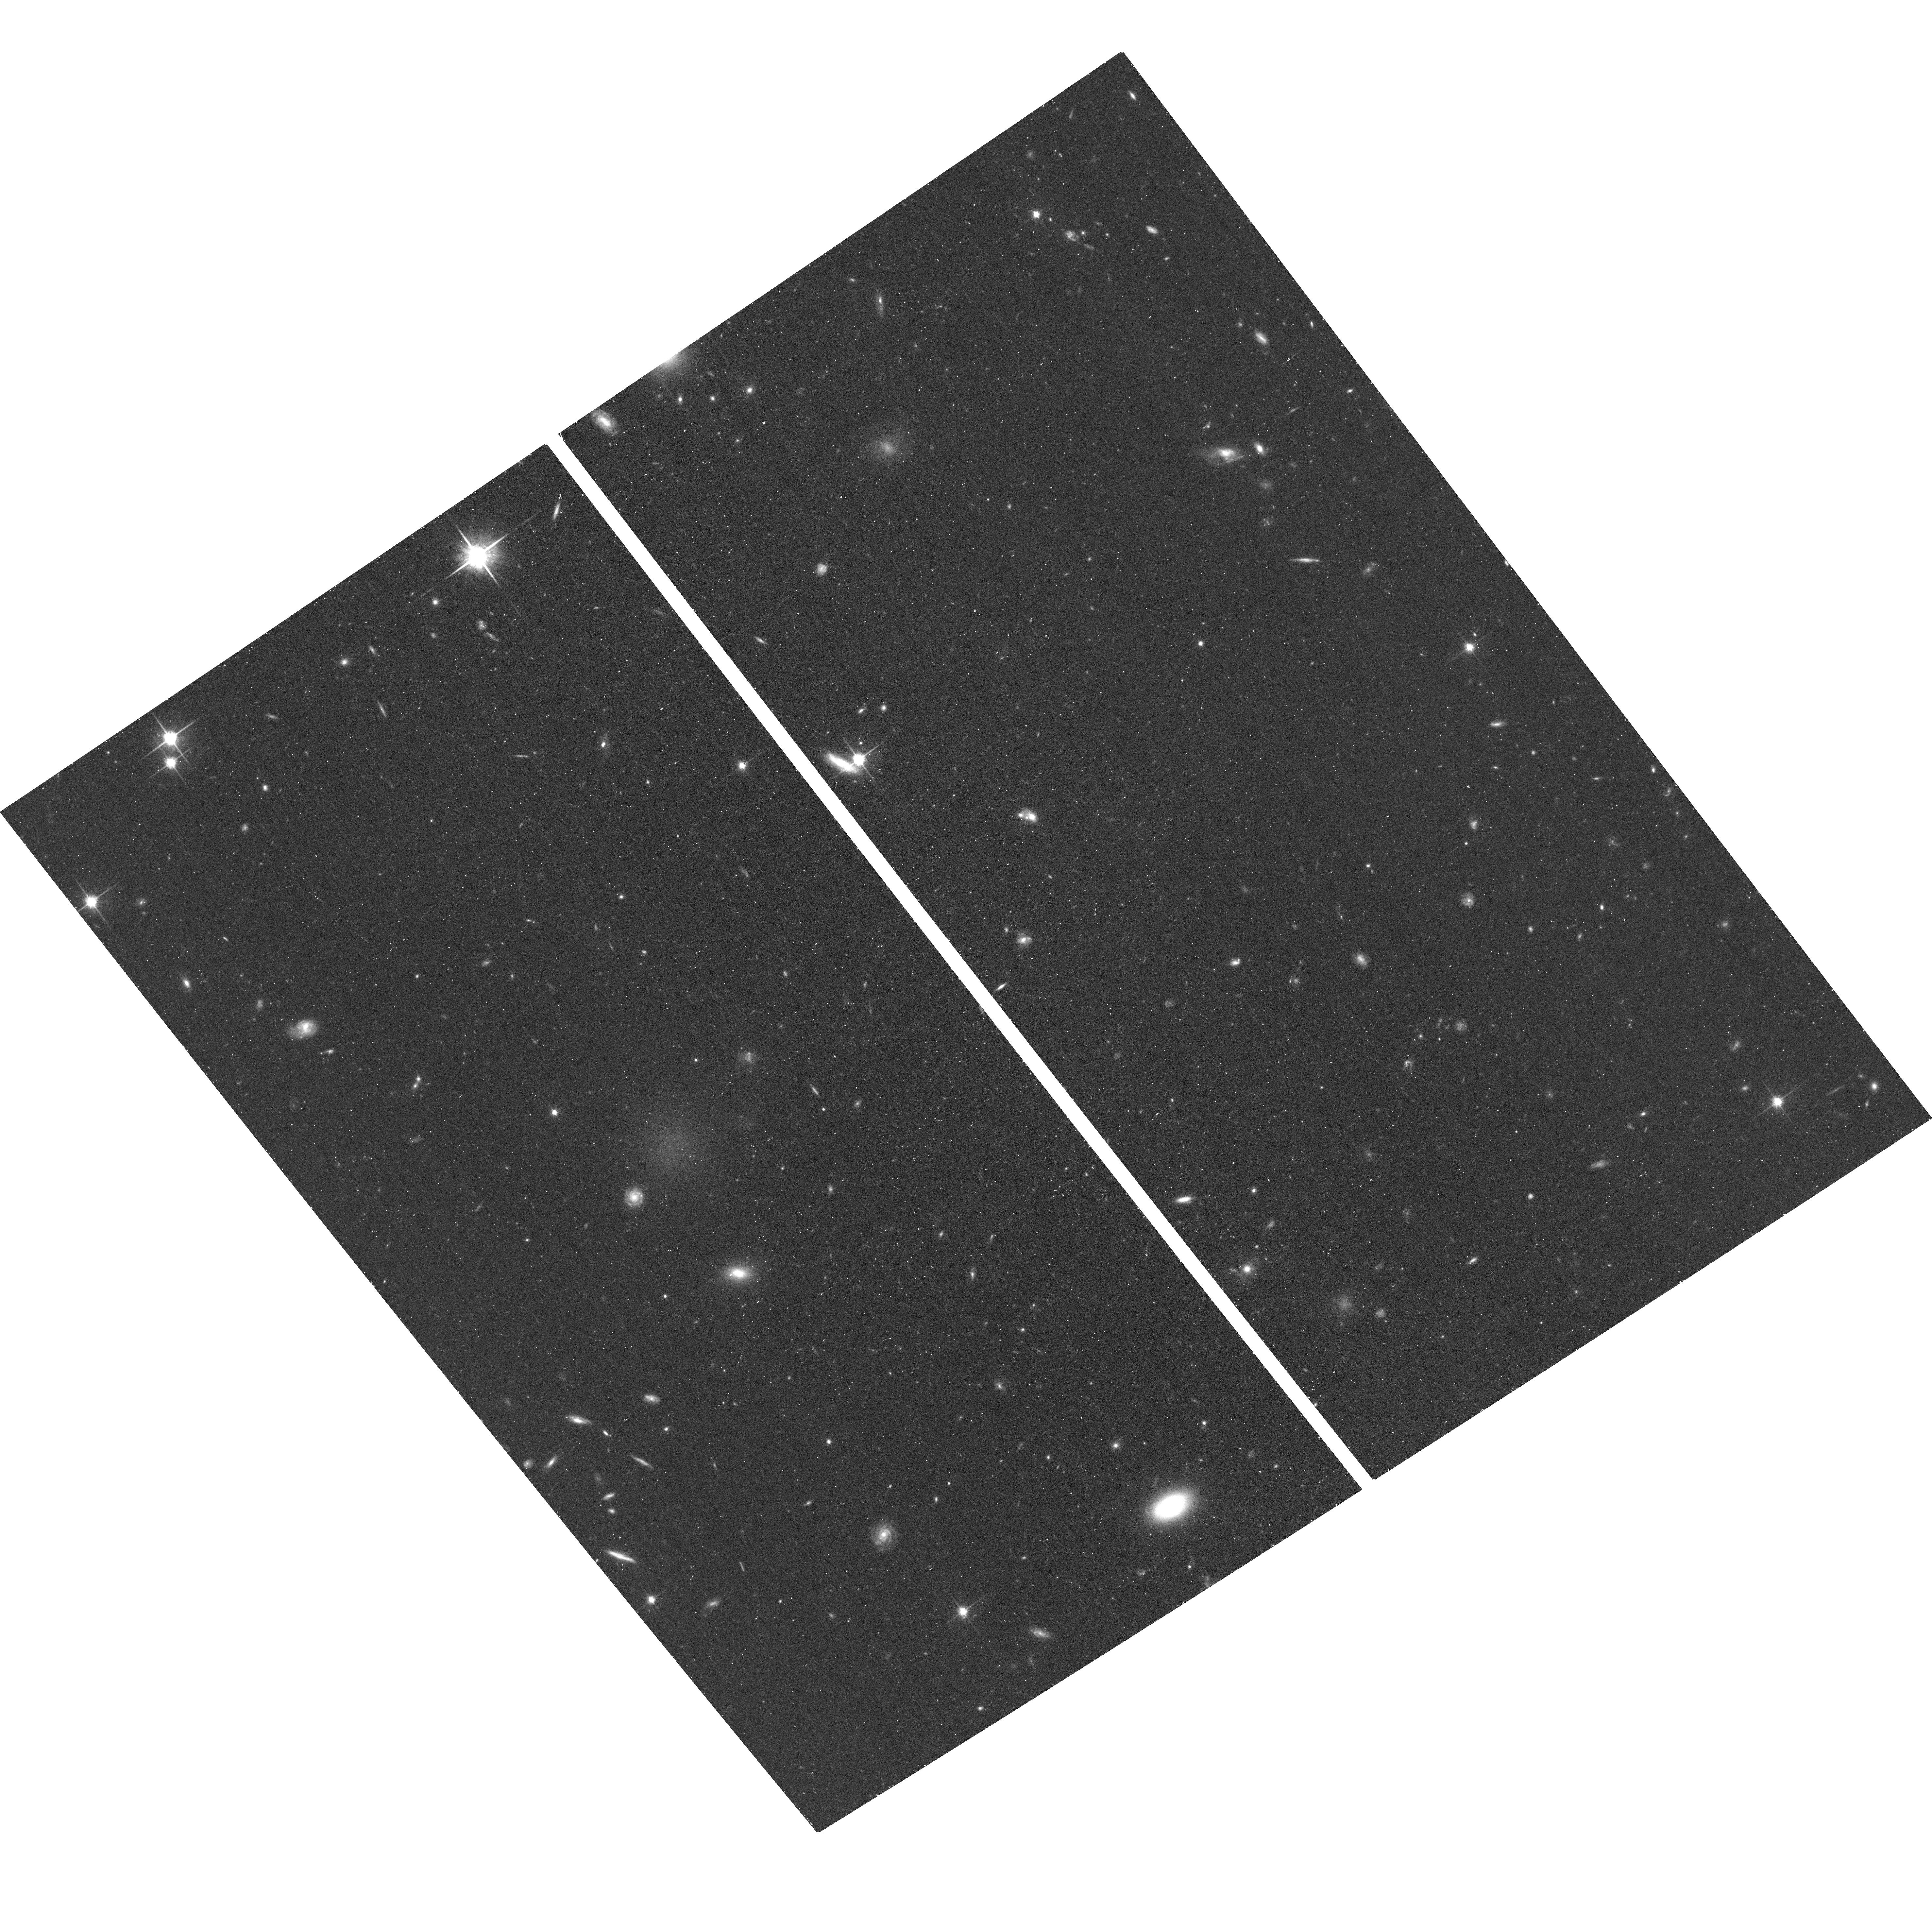
Target: M101-DW7
Instrument: ACS/WFC
Filter: F814W
Exposure: 19 min
Observation ID: hst_14796_07_acs_wfc_f814w_jd7e07

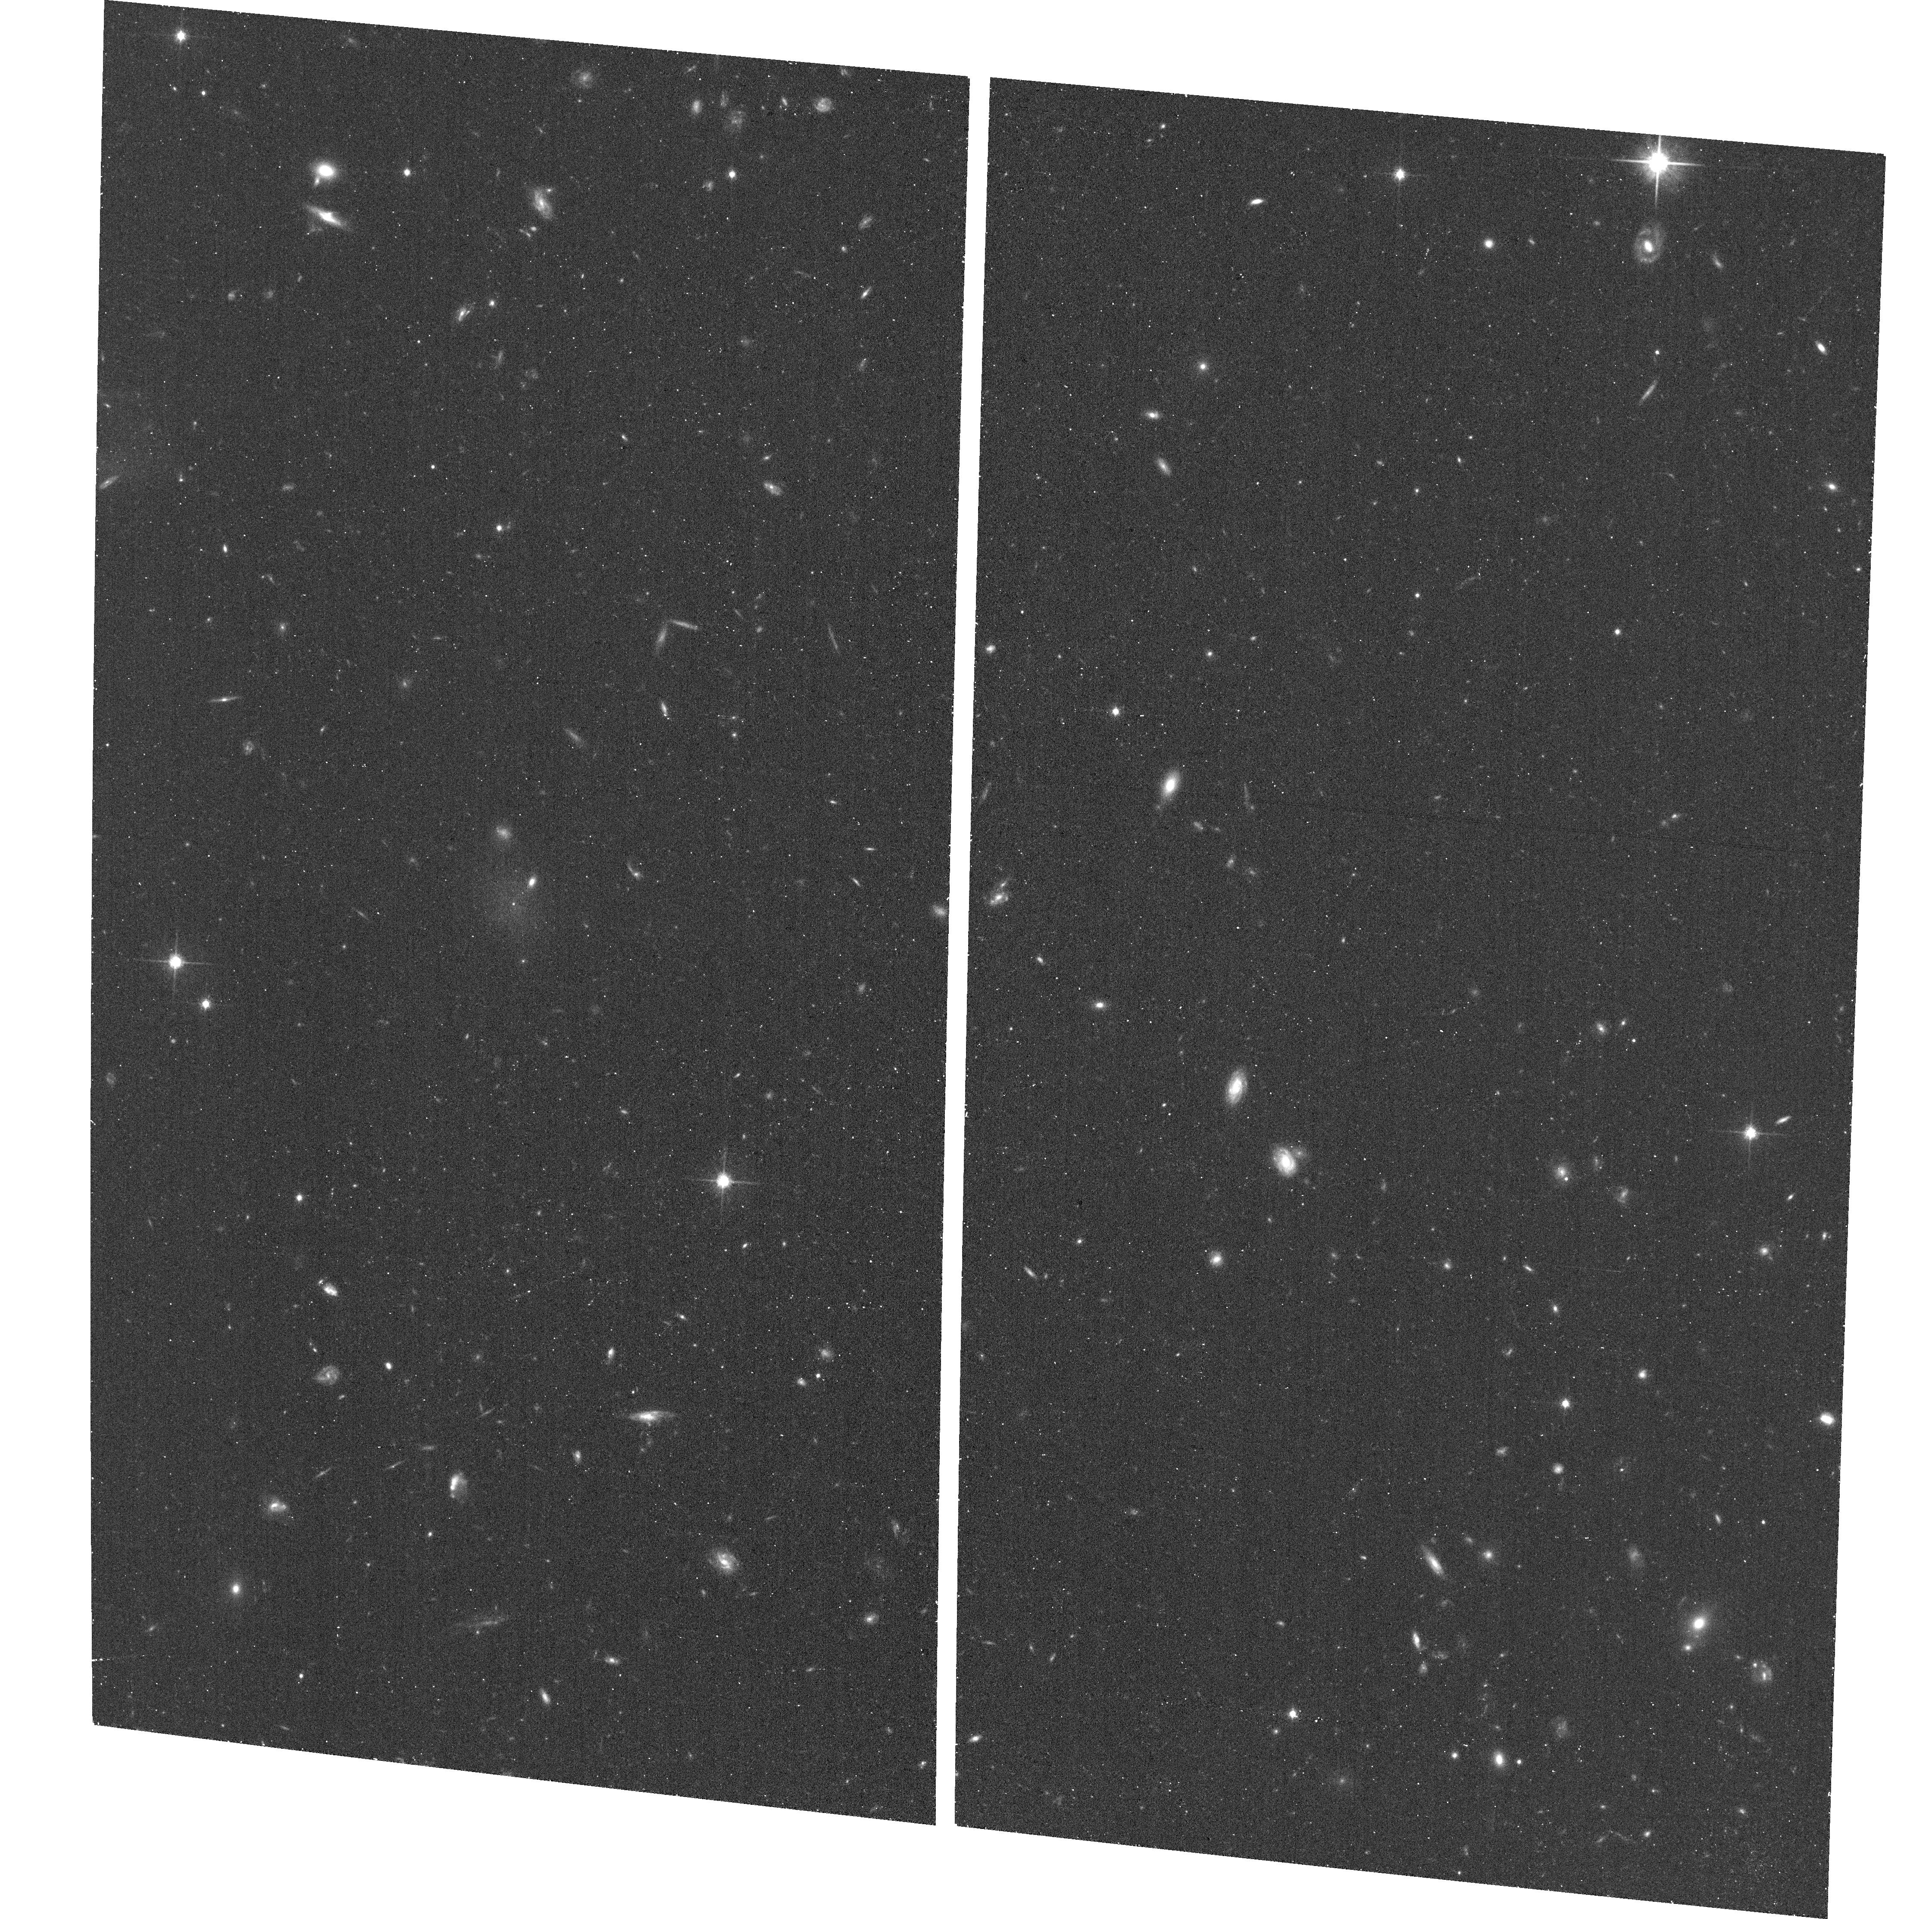
Target: M101-DW16
Instrument: ACS/WFC
Filter: F814W
Exposure: 19 min
Observation ID: hst_14796_16_acs_wfc_f814w_jd7e16

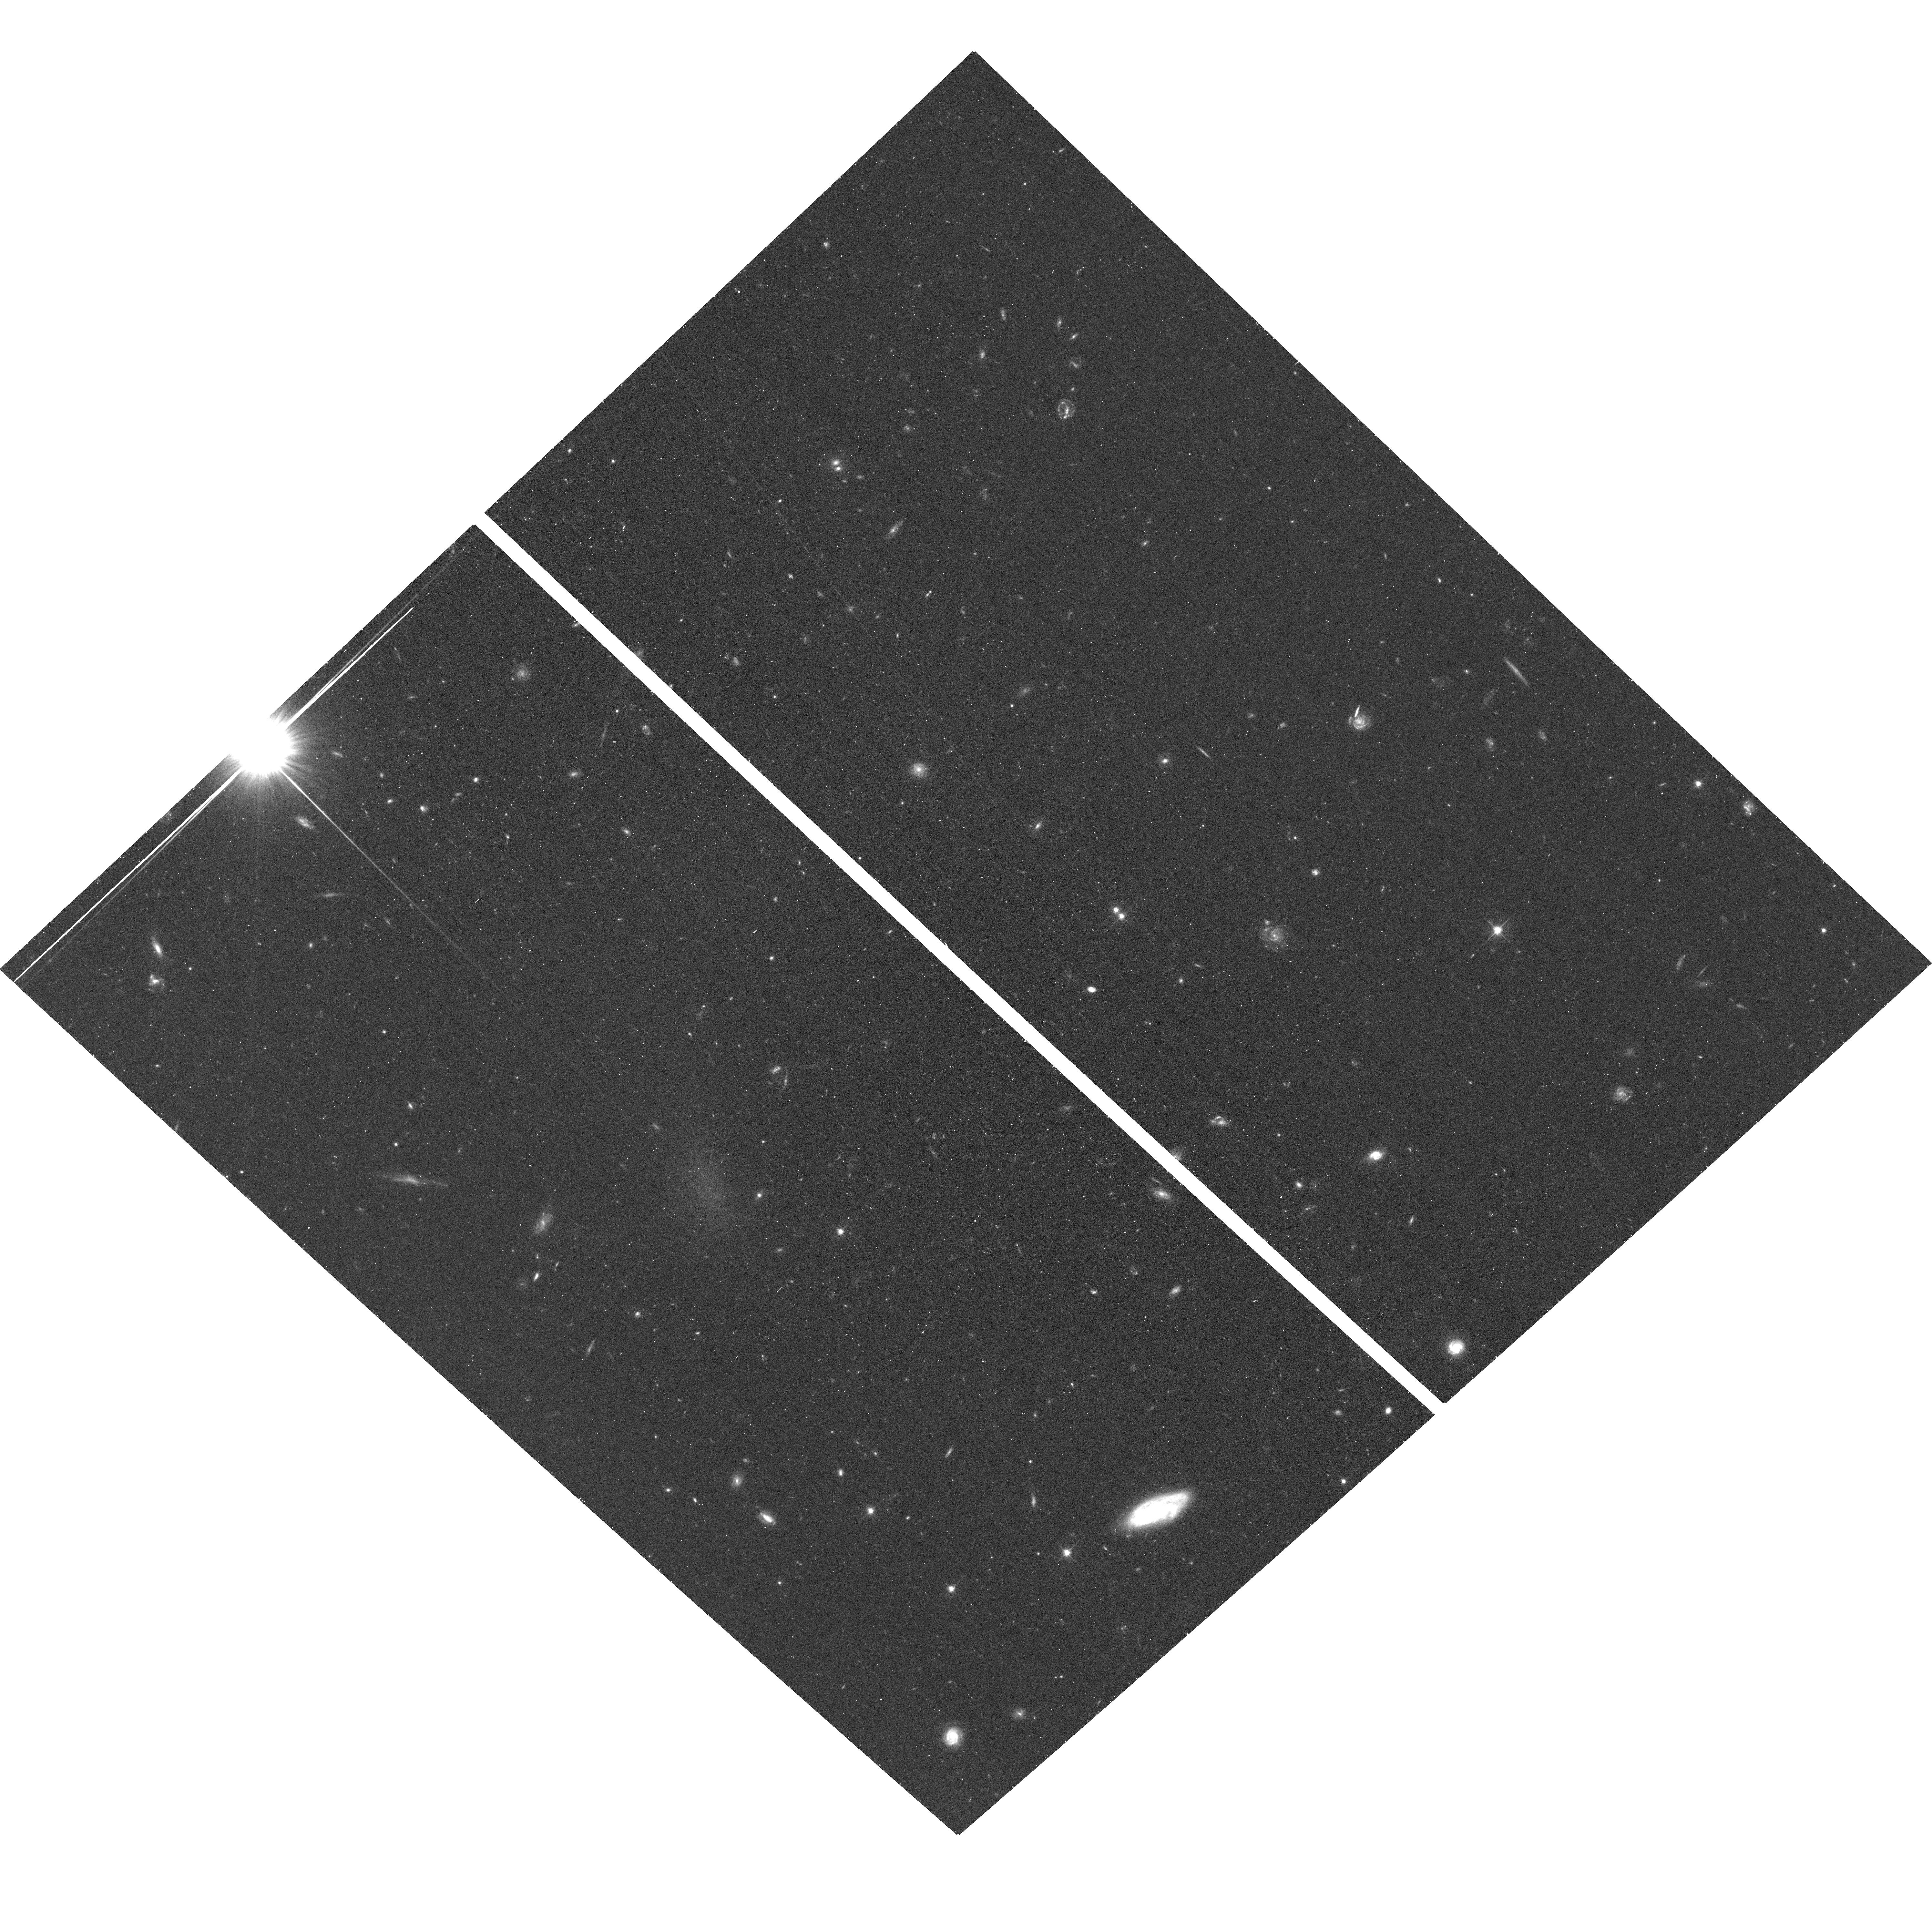
Target: M101-DW8
Instrument: ACS/WFC
Filter: F606W
Exposure: 20 min
Observation ID: hst_14796_08_acs_wfc_f606w_jd7e08

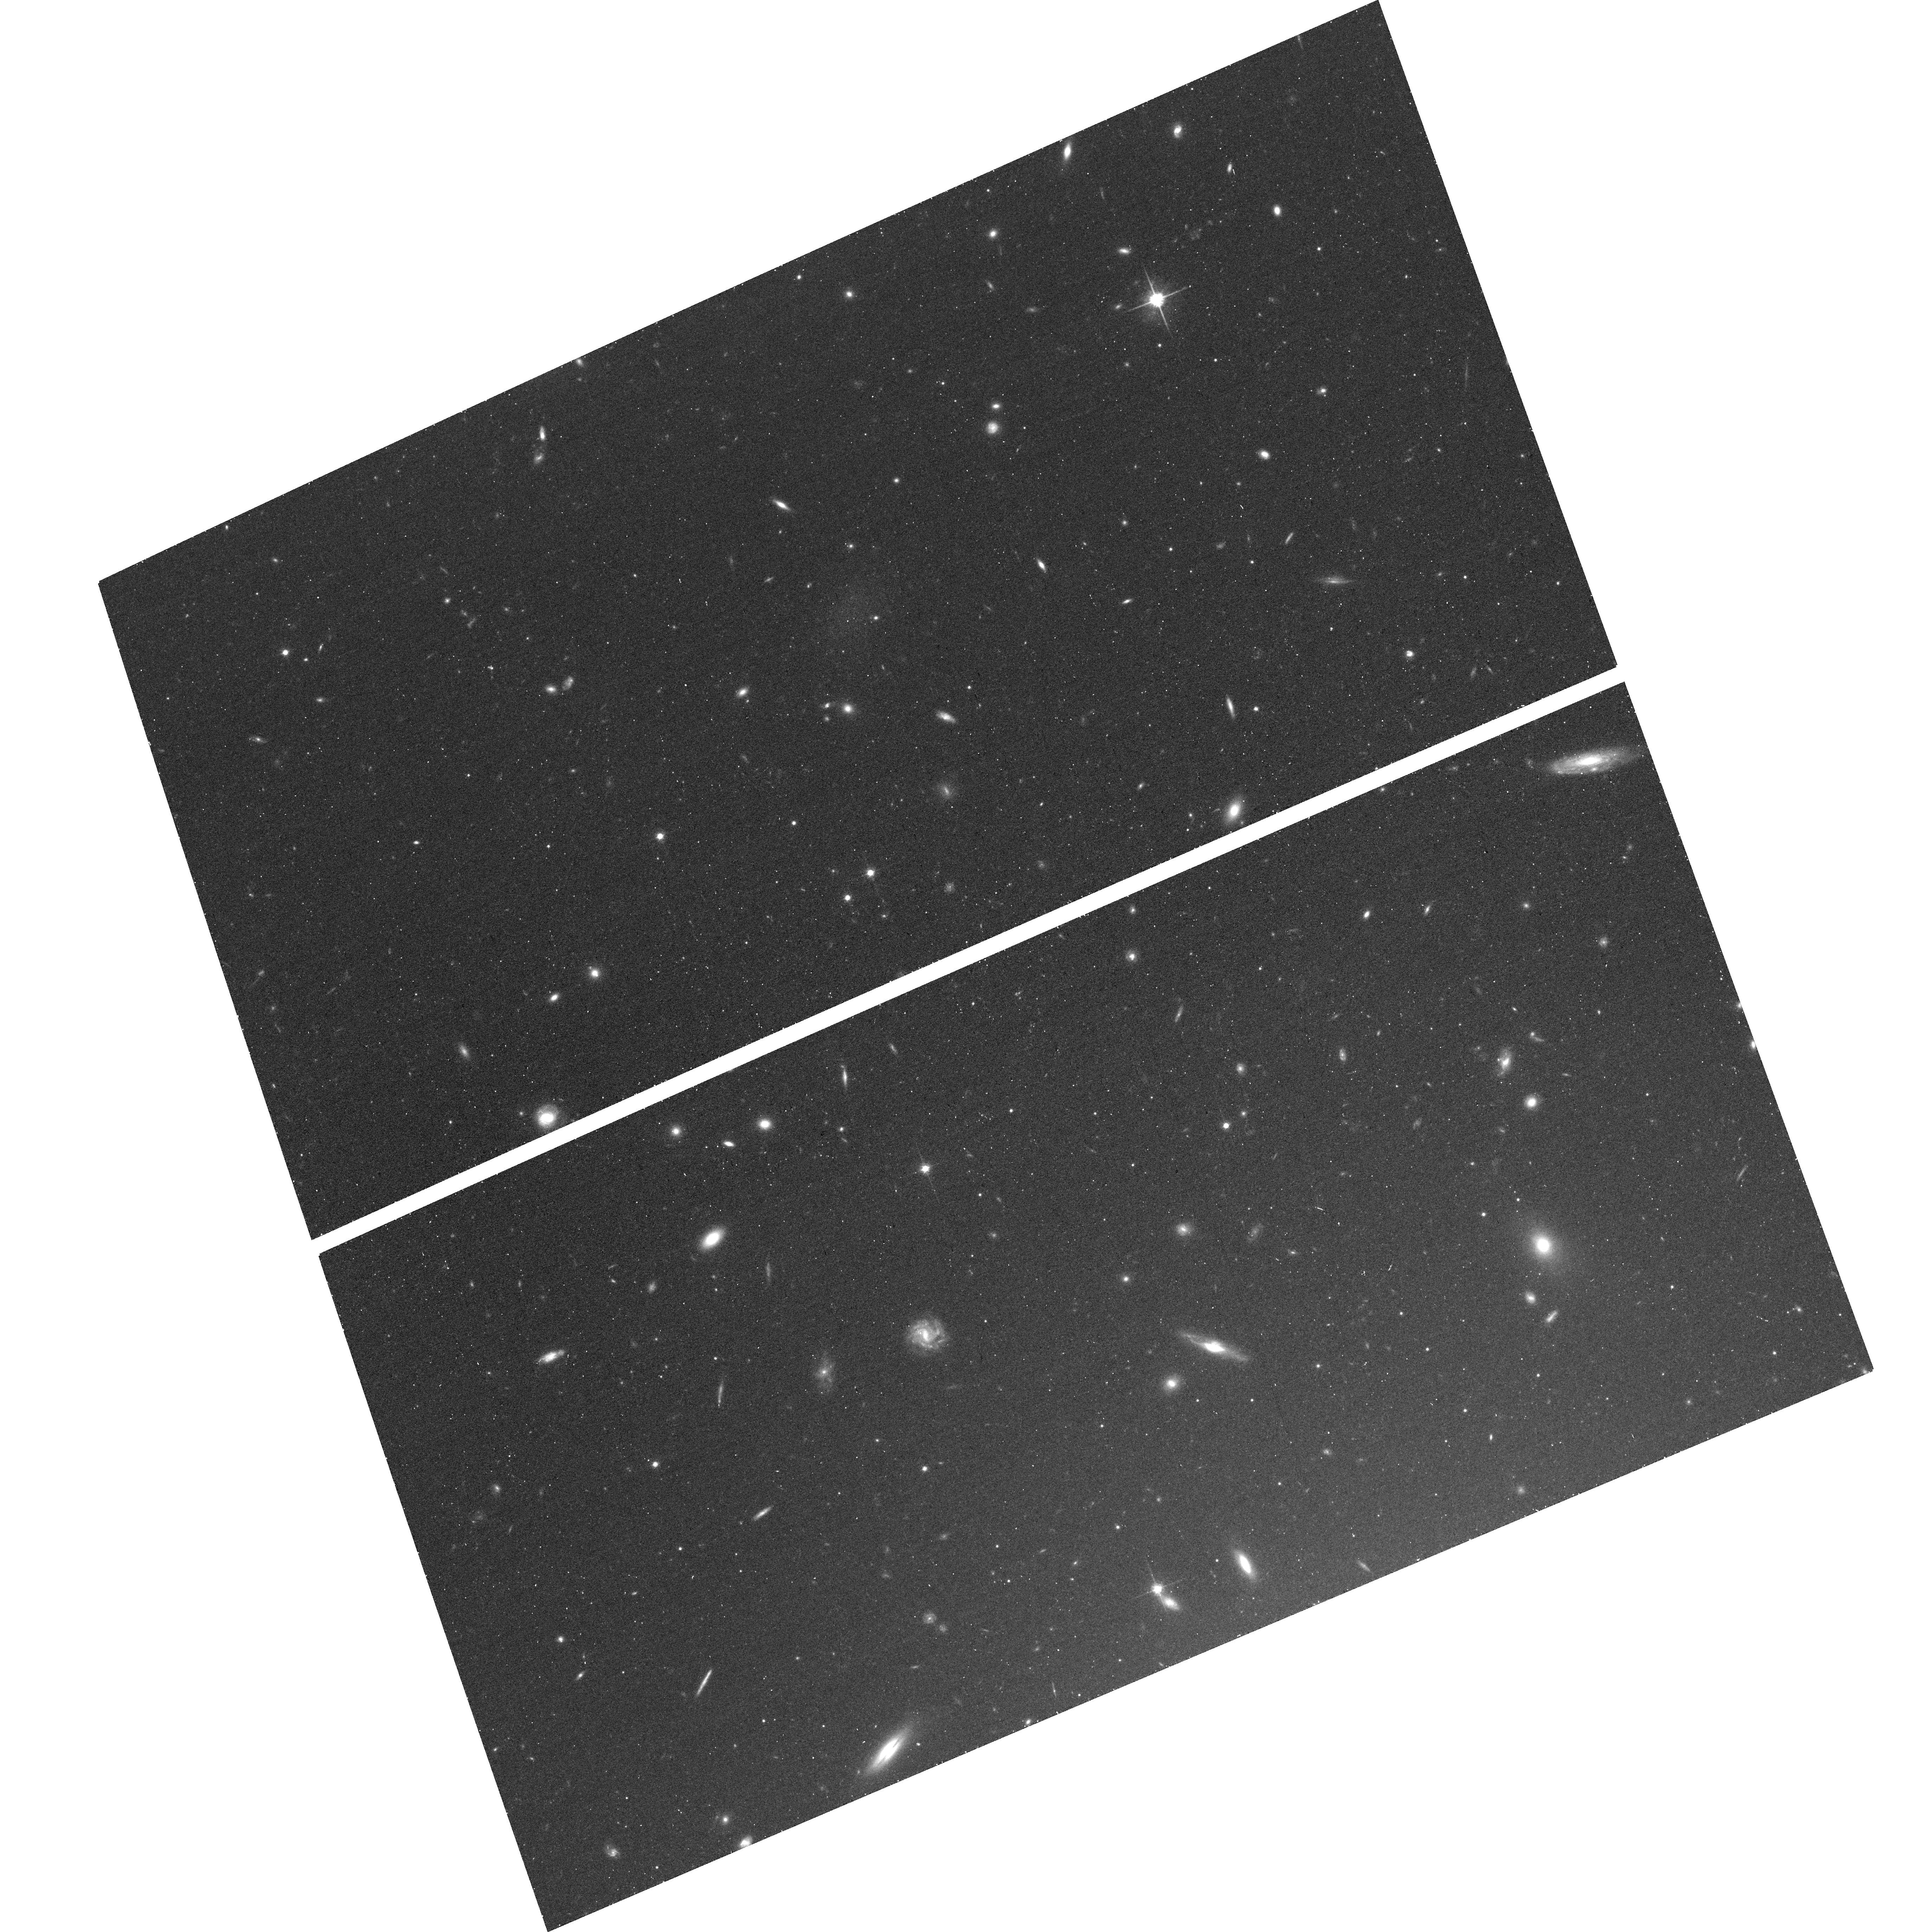
Target: M101-DW11
Instrument: ACS/WFC
Filter: F814W
Exposure: 19 min
Observation ID: hst_14796_11_acs_wfc_f814w_jd7e11

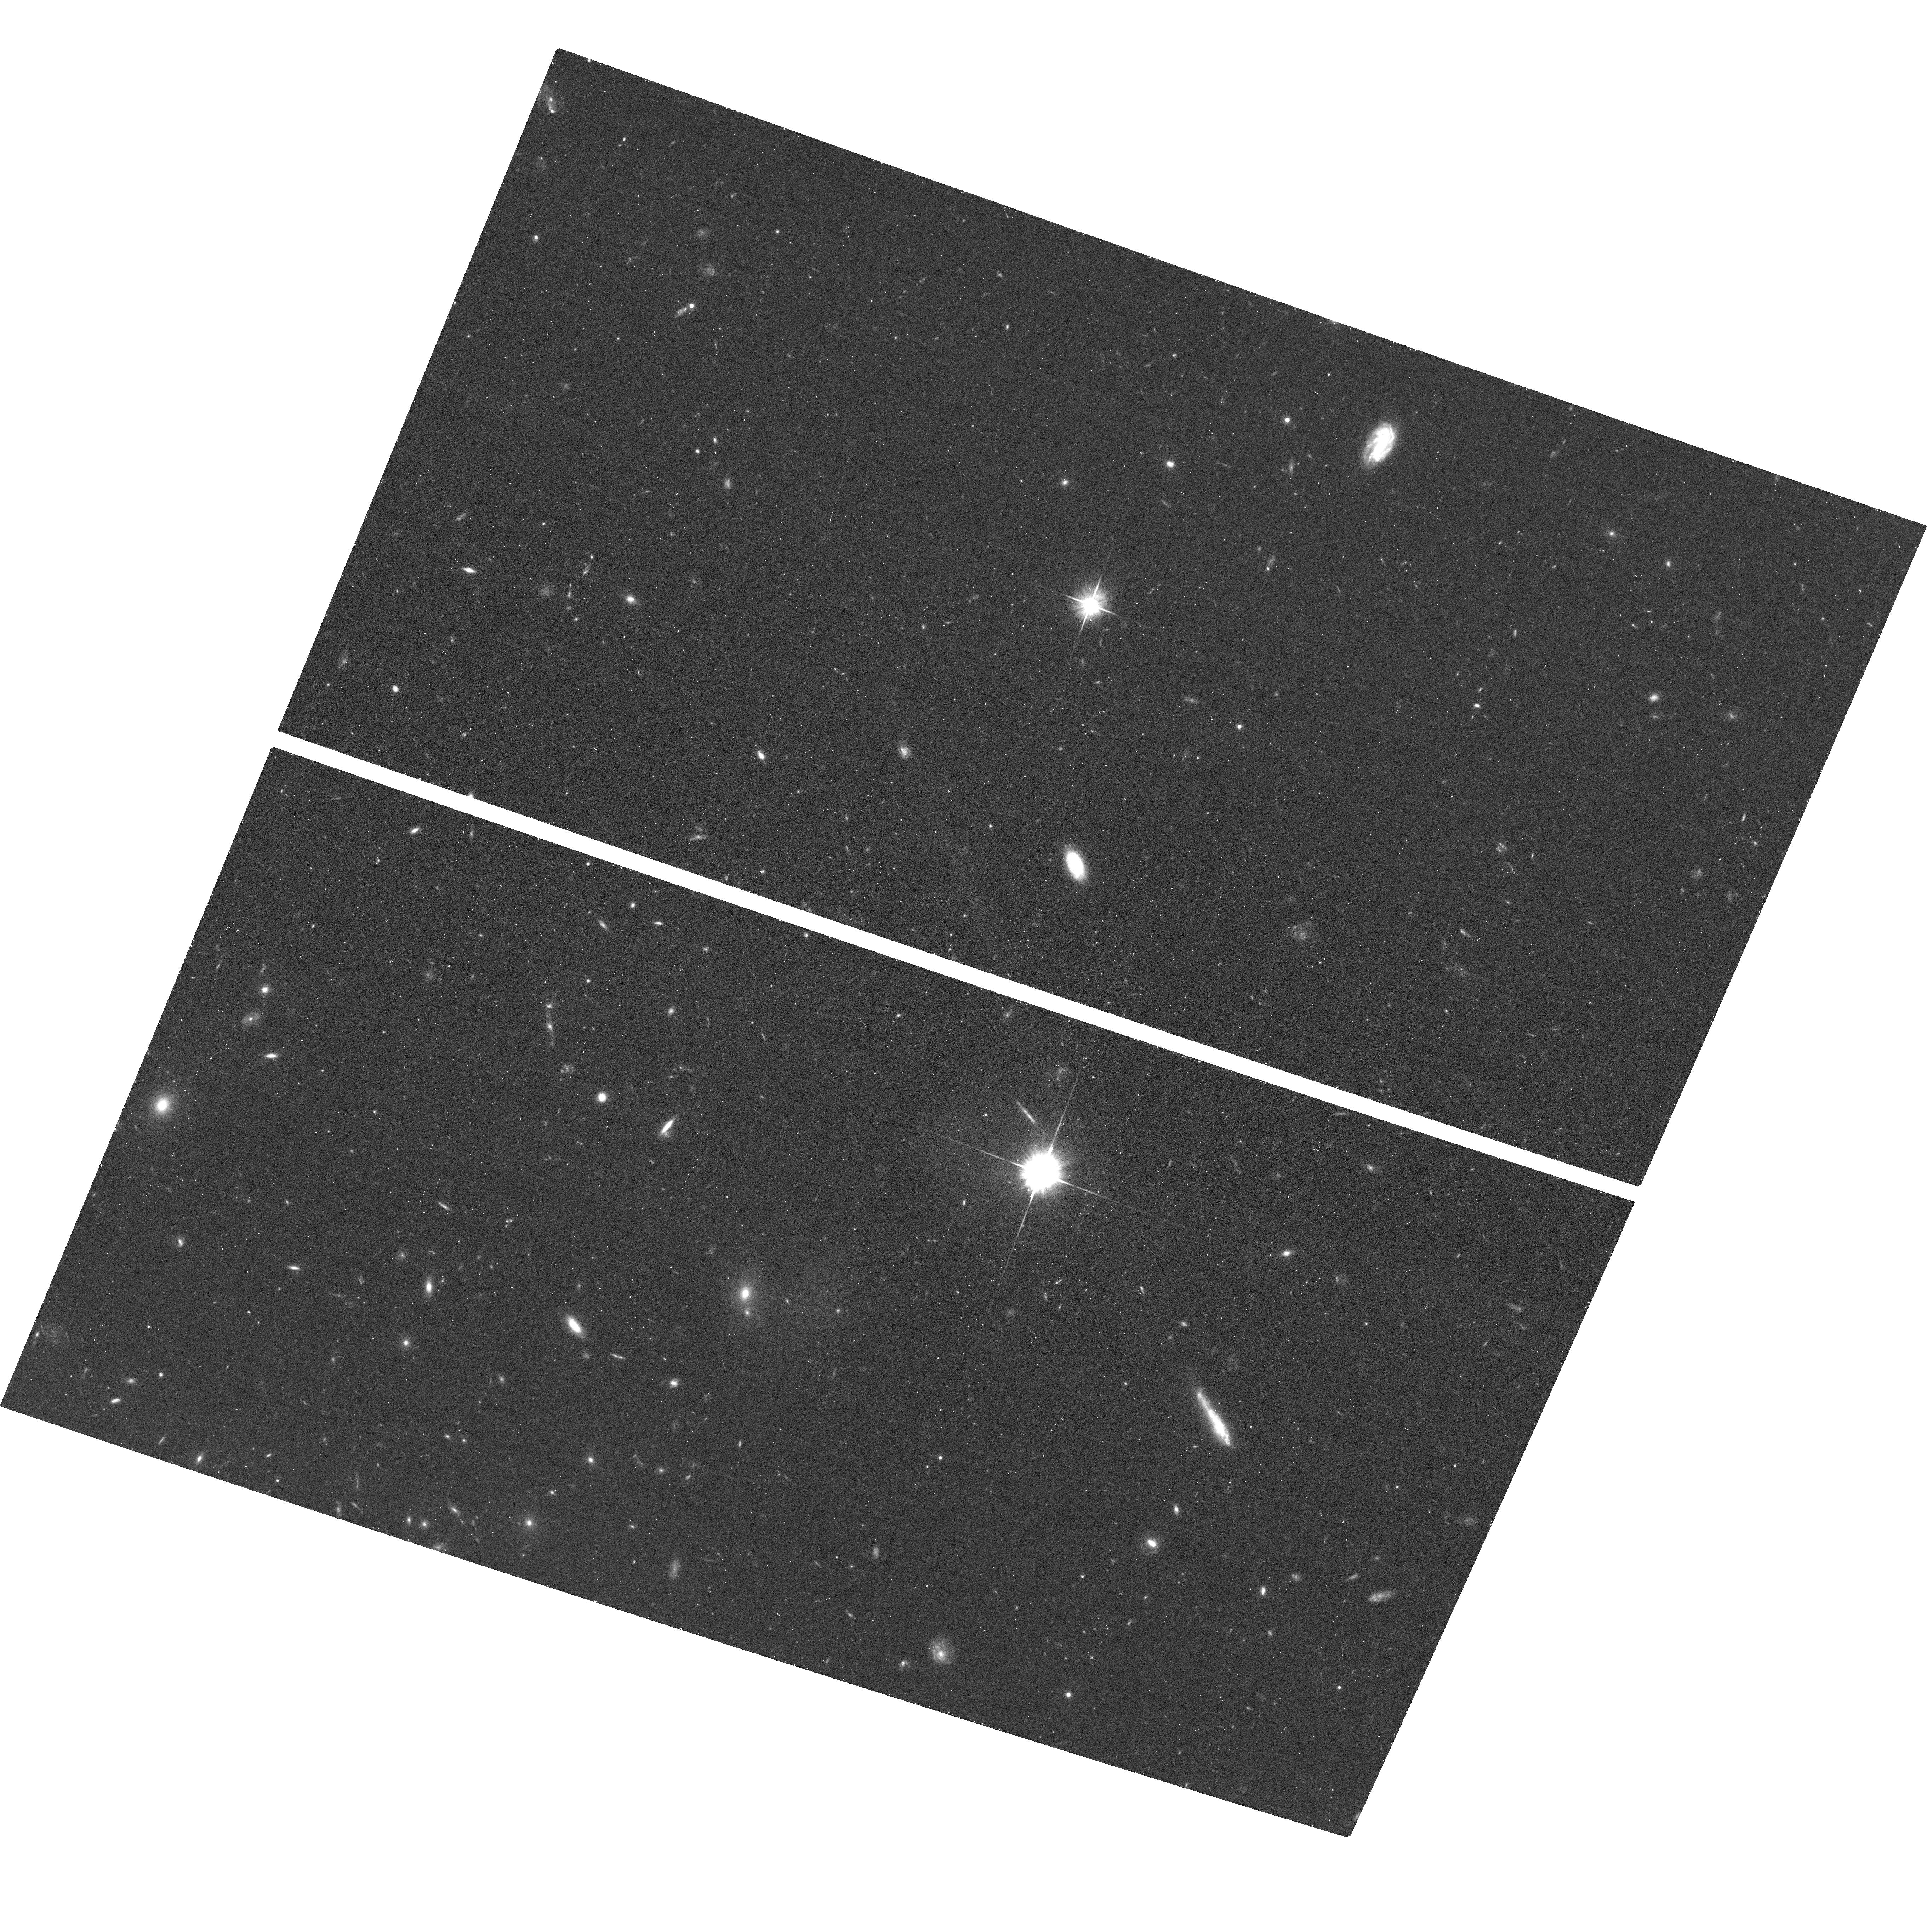
Target: M101-DW18
Instrument: ACS/WFC
Filter: F606W
Exposure: 20 min
Observation ID: hst_14796_18_acs_wfc_f606w_jd7e18

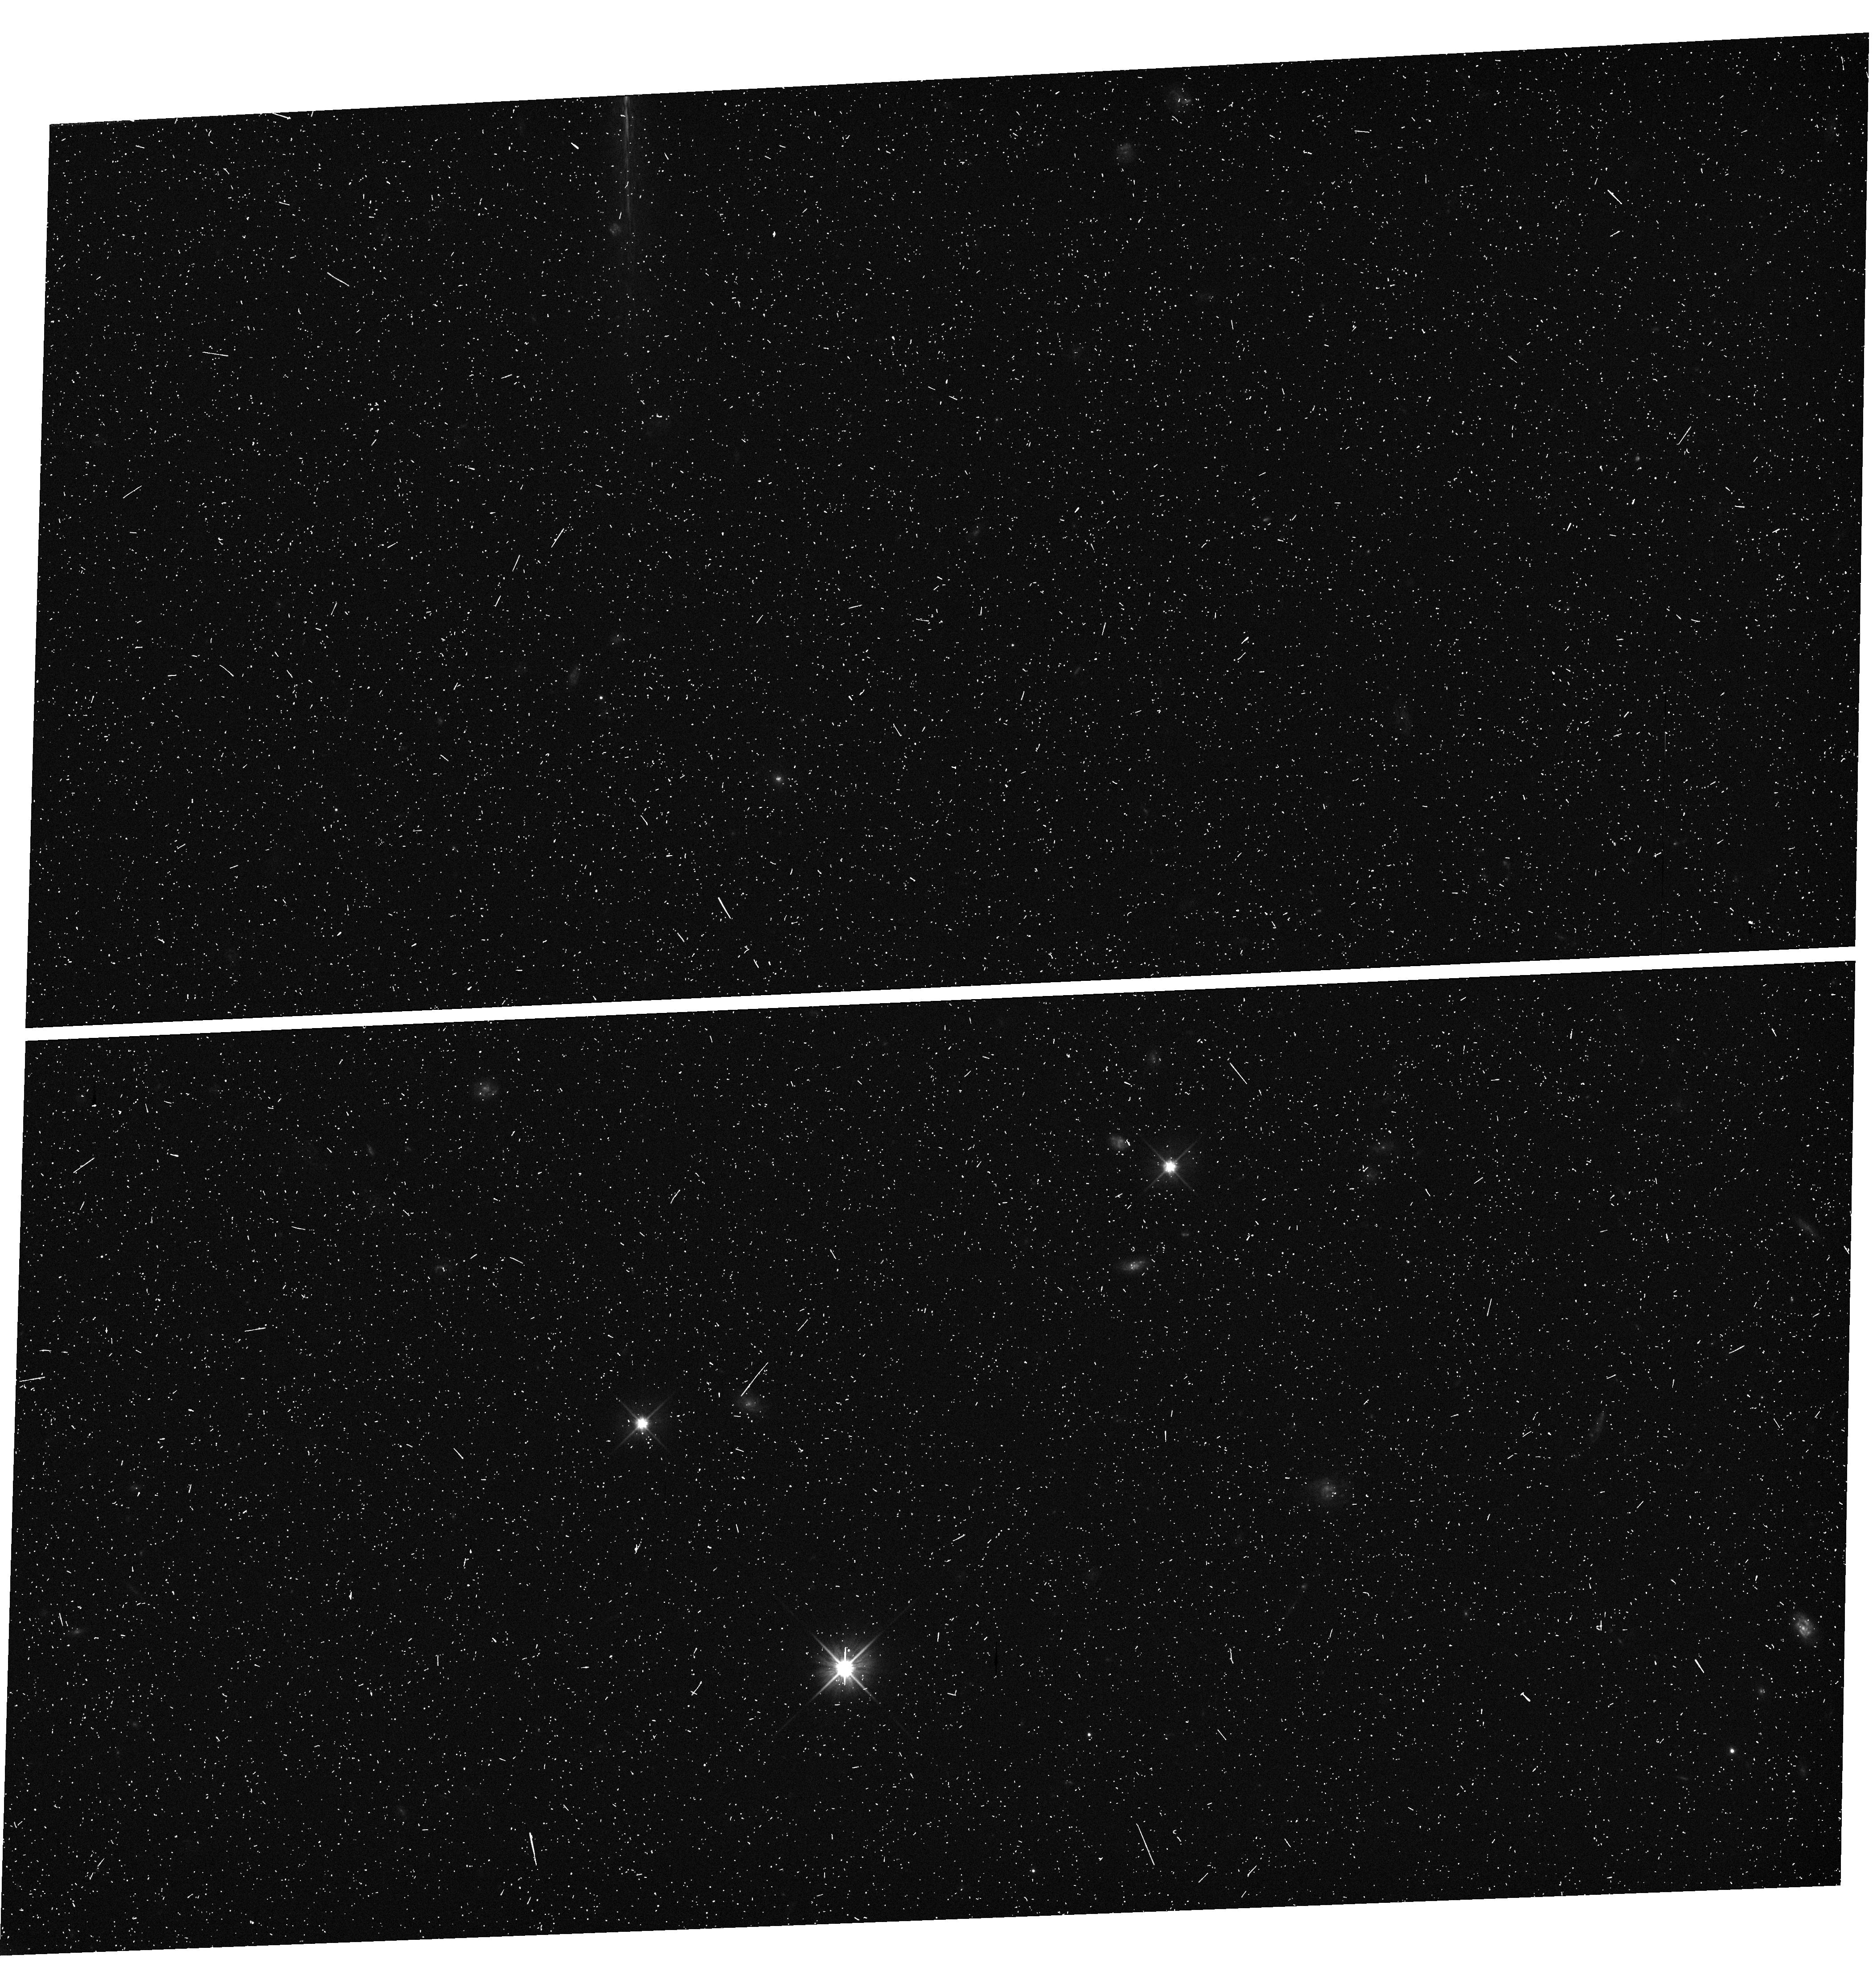
Target: field at RA 211.308°, Dec 54.818°
Instrument: WFC3/UVIS
Filter: F606W
Exposure: 10 min
Observation ID: hst_14796_03_wfc3_uvis_f606w_id7e03

An extremely asymmetric dwarf satellite distribution around M101 (PI: Crnojevic, Denija)

We request HST/ACS imaging to follow up 19 new faint candidate dwarfs around the "peculiar" Milky Way analog M101 (at ~7 Mpc). Motivated by the recent discovery of seven diffuse candidate satellites of M101 (Merritt et al. 2014) which show a strongly asymmetric spatial distribution, we performed a systematic search of archival ground-based data (CFHT/Megacam) within a ~180 kpc radius around M101. Our candidate satellites extend M101's satellite luminosity function by two orders of magnitude (down to M_V~-7), but most intriguingly they confirm the spatial distribution observed in previous studies. While this is suggestive of a group of dwarfs possibly infalling onto M101, the extreme nature of the satellite distribution asymmetry around a MW analog constitutes the real mystery of this result. The observed slope of the satellite luminosity function below M_V~-14 in nearby spiral-dominated groups is at odds with Cold Dark Matter predictions: the inclusion of small-scale physics in simulations helps alleviate this tension and a substantial halo-to-halo scatter is expected, but the absence of an "intrinsic" satellite population around M101 makes this an extreme, and extremely interesting, case study. Any conclusion on the nature of M101's satellites is, however, put on hold until we can confirm their group membership. Only HST will allow us to resolve these candidate satellites into stars and obtain accurate (~20%) distances with the tip of the red giant branch method as well as robust luminosities, which are key to meaningfully interpret the true nature of this group of dwarfs.